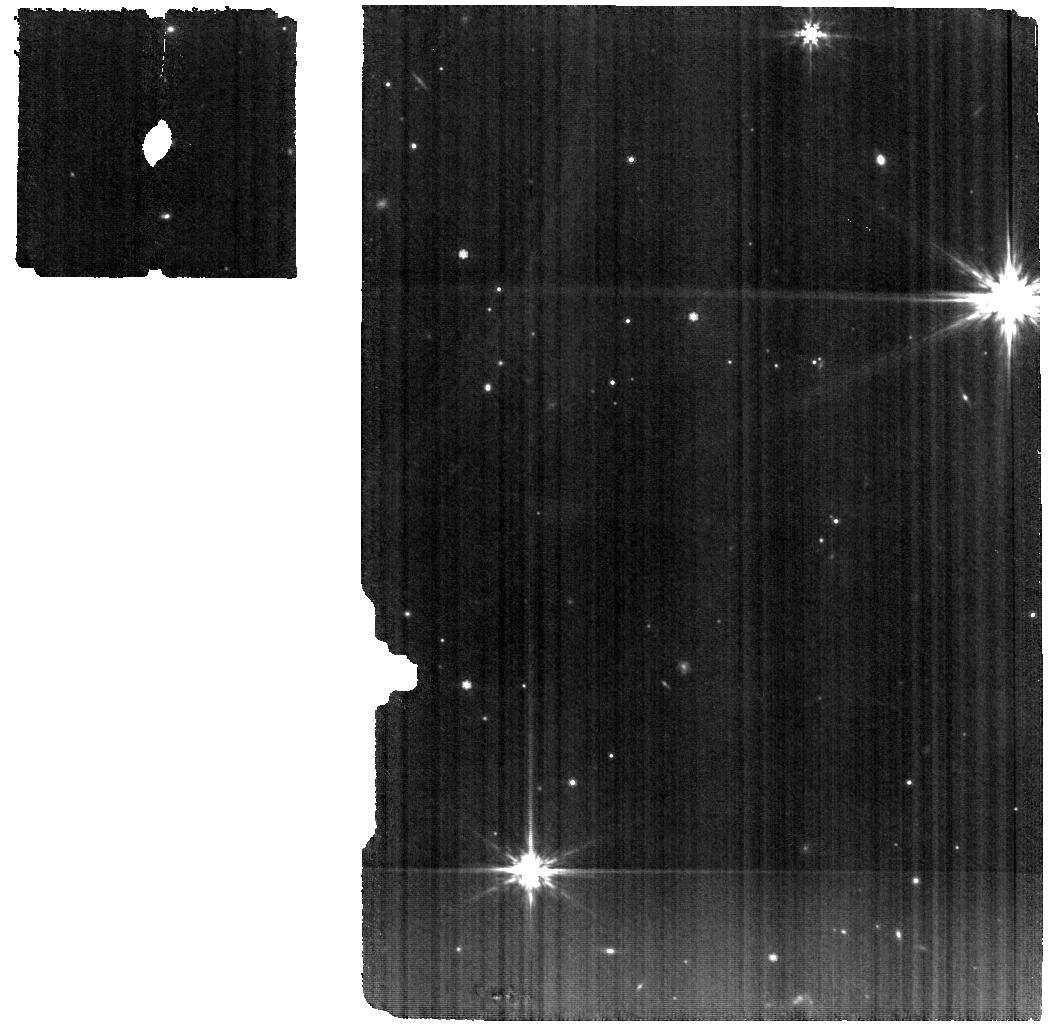
Target: V-GM-AUR. Instrument: MIRI. Filter: F770W. Exposure: 2.5 h. Observation ID: jw02025-o002_t002_miri_f770w

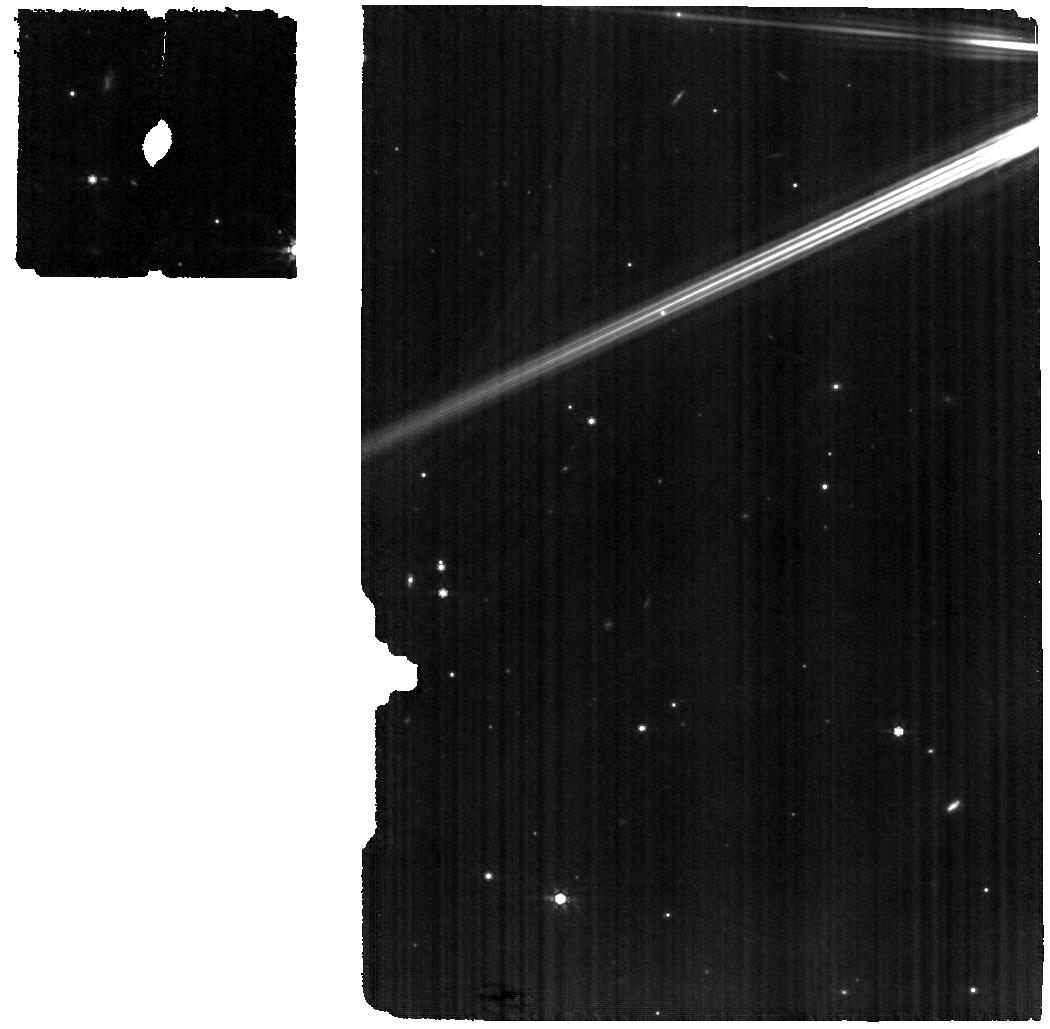
Target: HD-31648. Instrument: MIRI. Filter: F770W. Exposure: 1.9 h. Observation ID: jw02025-o006_t003_miri_f770w

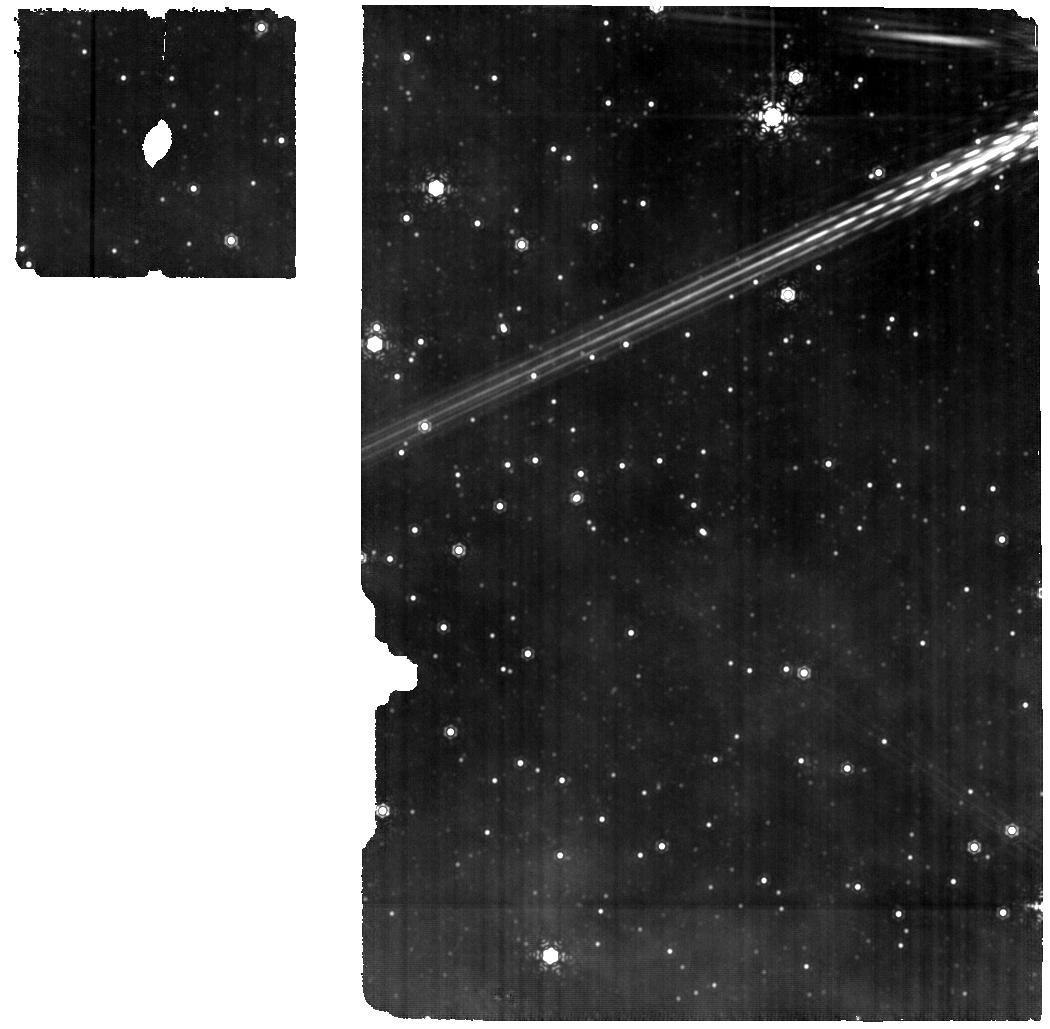
Target: HD-163296. Instrument: MIRI. Filter: F1130W. Exposure: 1.9 h. Observation ID: jw02025-o004_t004_miri_f1130w

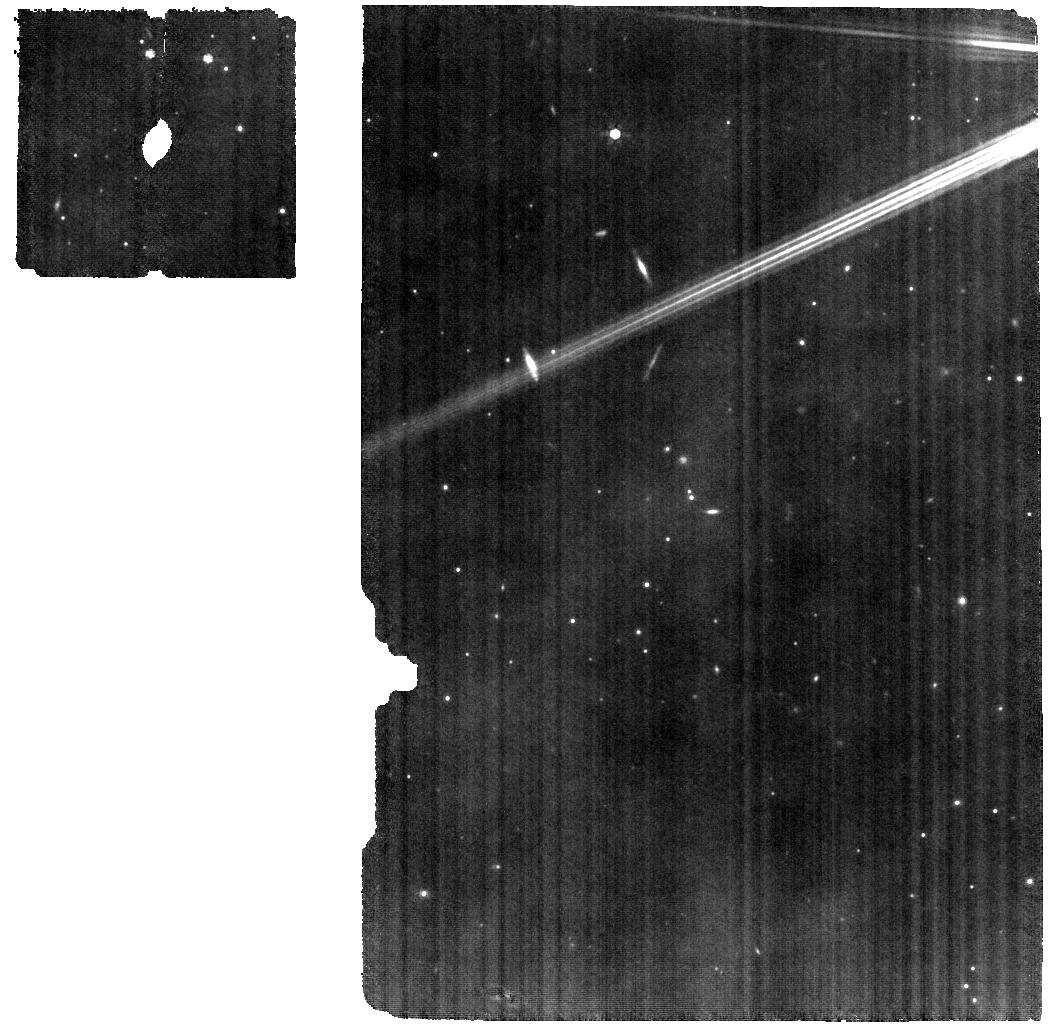
Target: EM-AS-209. Instrument: MIRI. Filter: F770W. Exposure: 1.9 h. Observation ID: jw02025-o001_t001_miri_f770w

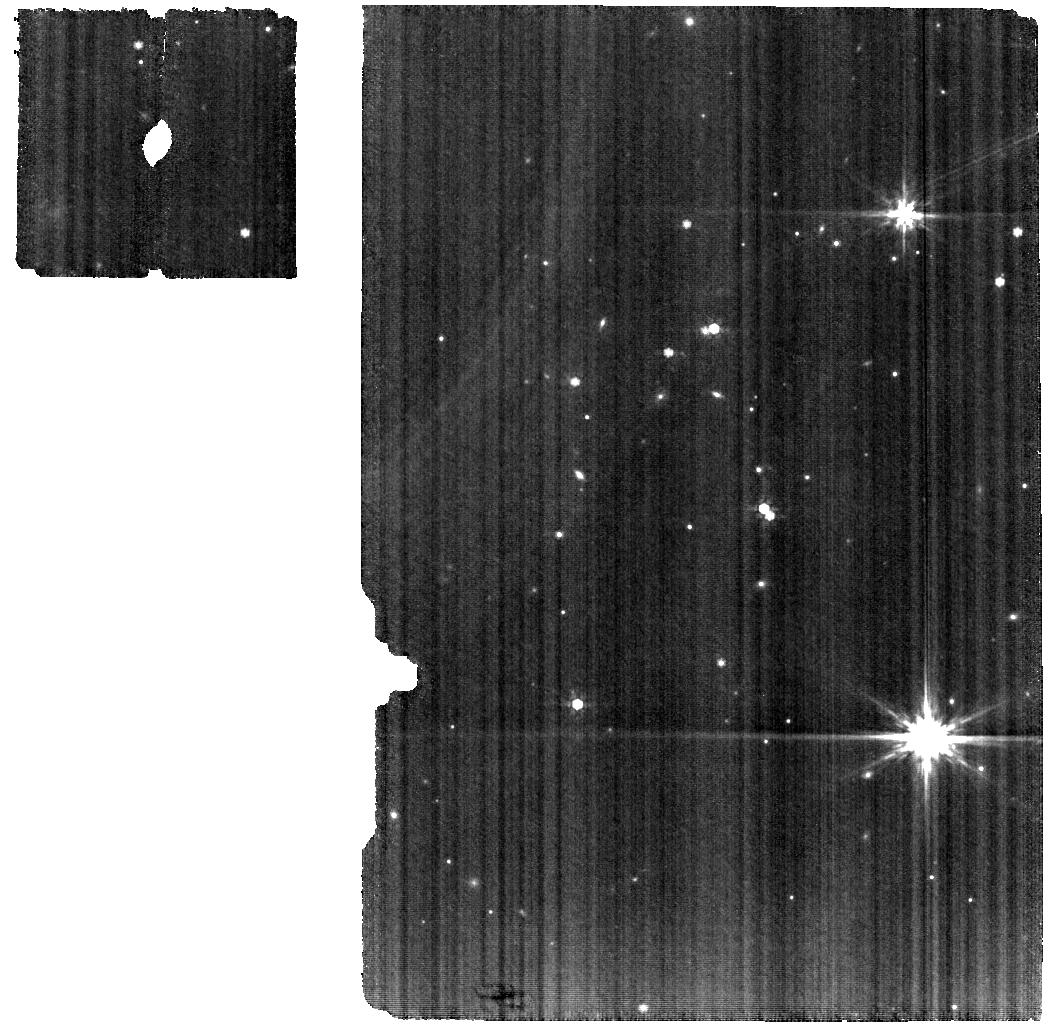
Target: V-GM-AUR. Instrument: MIRI. Filter: F770W. Exposure: 2.5 h. Observation ID: jw02025-o007_t002_miri_f770w

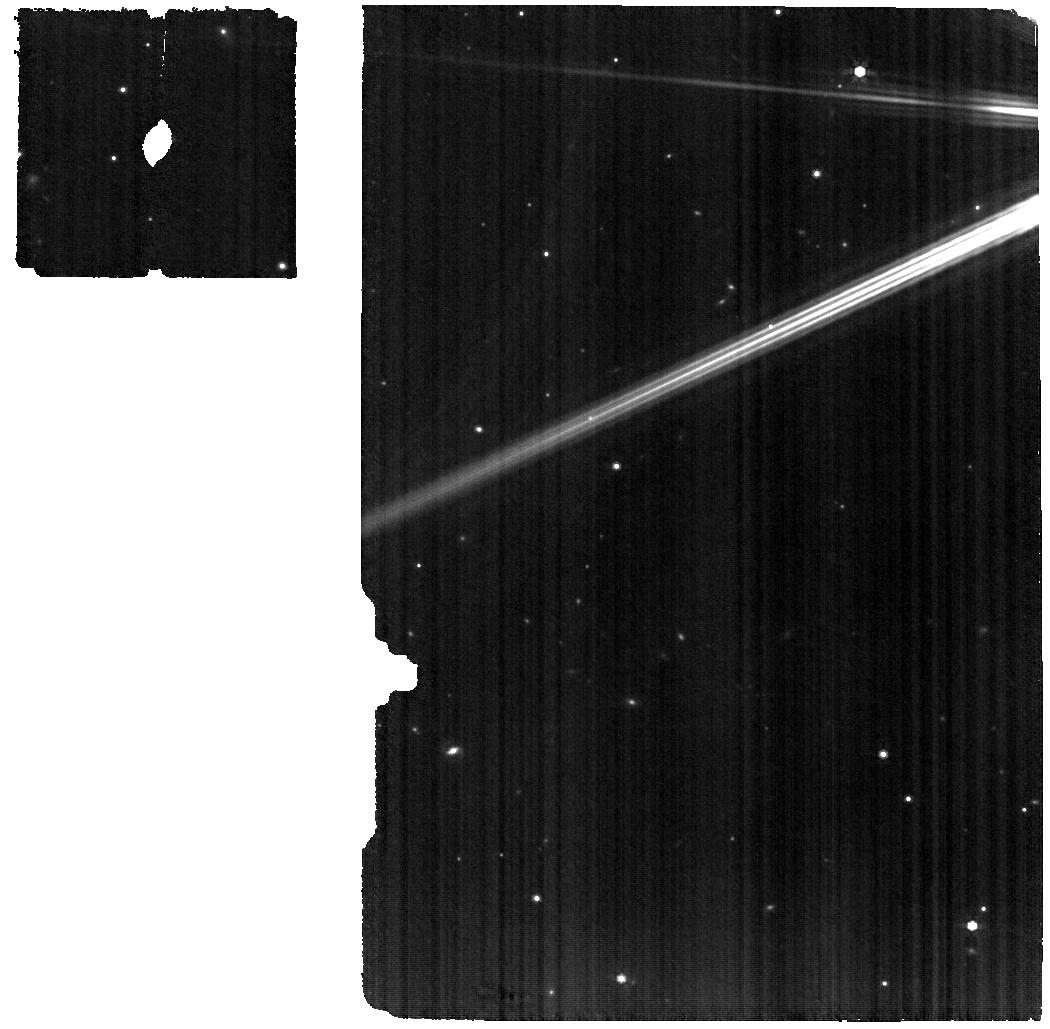
Target: HD-31648. Instrument: MIRI. Filter: F770W. Exposure: 1.9 h. Observation ID: jw02025-o003_t003_miri_f770w

The Chemistry of Planet Formation: A JWST-ALMA Survey of 4 Planet-Forming Disks (PI: Oberg, Karin)

Planets form and obtain their volatile inventories in disks around young stars. ALMA has recently completed a large program on the chemistry of 5 such disks at spatial resolutions of 10-15 au. The gas structure and chemical composition of their outer disk regions (>10 au) have been characterized in exquisite detail, revealing an impressive chemical and morphological diversity. We propose to use MIRI to obtain the complementary chemical composition of the inner 10 au of 4/5 of these disks (the 5th is part of a GTO program). The resulting data set will provide a complete chemical inventory from the small terrestrial planet-forming scales to the outer disk regions where e.g. comets may assemble. We will use the combined JWST-ALMA data set to retrieve the radial column density profiles of the main carriers of volatile C and O, of probes of the C/N/O/S gas-phase elemental ratios, and of key organic molecules across all planet-forming radii. This legacy data set will enable the best constraints to date on the composition of planet forming material at different disk radii, and on the dynamical and chemical links between different disk regions.